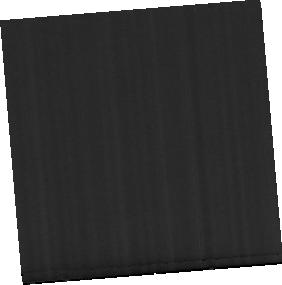
Target: NGC-3190-MRS
Instrument: MIRI
Filter: F560W
Exposure: 17 min
Observation ID: jw04972-o009_t003_miri_f560w-sub256

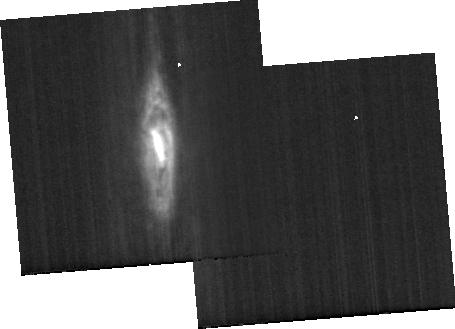
Target: NGC-3190-BACKGROUND
Instrument: MIRI
Filter: F1130W
Exposure: 8 min
Observation ID: jw04972-o010_t006_miri_f1130w-sub256

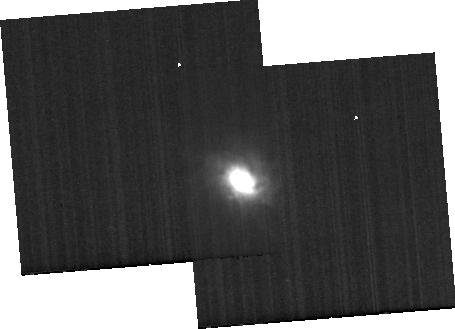
Target: NGC-1266-BACKGROUND
Instrument: MIRI
Filter: F1130W
Exposure: 8 min
Observation ID: jw04972-o006_t005_miri_f1130w-sub256

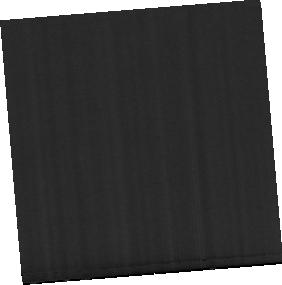
Target: NGC-1097-MRS
Instrument: MIRI
Filter: F770W
Exposure: 13 min
Observation ID: jw04972-o001_t001_miri_f770w-sub256

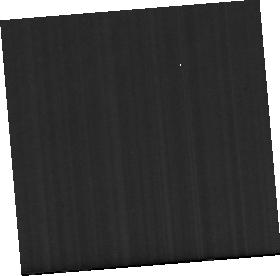
Target: NGC-1266-MRS
Instrument: MIRI
Filter: F1130W
Exposure: 17 min
Observation ID: jw04972-o005_t002_miri_f1130w-sub256

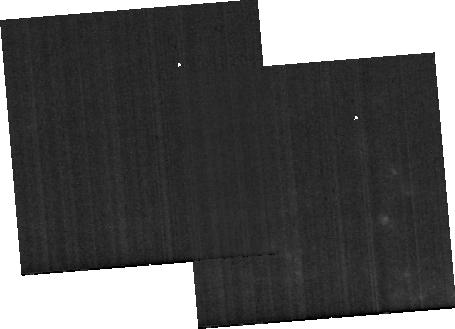
Target: NGC-1097-BACKGROUND
Instrument: MIRI
Filter: F1130W
Exposure: 6 min
Observation ID: jw04972-o002_t004_miri_f1130w-sub256

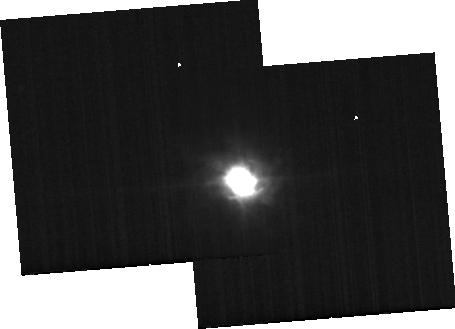
Target: NGC-1266-BACKGROUND
Instrument: MIRI
Filter: F770W
Exposure: 8 min
Observation ID: jw04972-o006_t005_miri_f770w-sub256

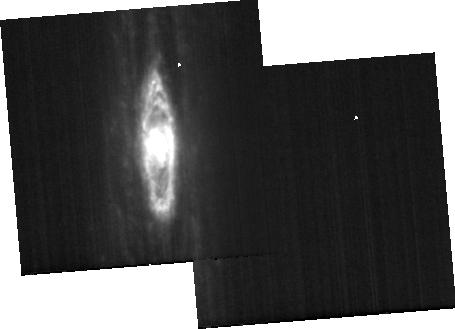
Target: NGC-3190-BACKGROUND
Instrument: MIRI
Filter: F770W
Exposure: 8 min
Observation ID: jw04972-o010_t006_miri_f770w-sub256

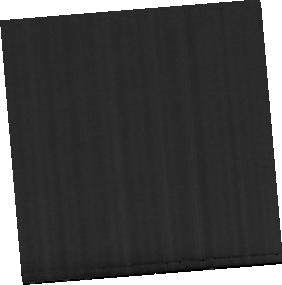
Target: NGC-1266-MRS
Instrument: MIRI
Filter: F560W
Exposure: 17 min
Observation ID: jw04972-o005_t002_miri_f560w-sub256

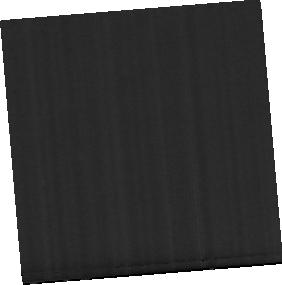
Target: NGC-1097-MRS
Instrument: MIRI
Filter: F560W
Exposure: 13 min
Observation ID: jw04972-o001_t001_miri_f560w-sub256

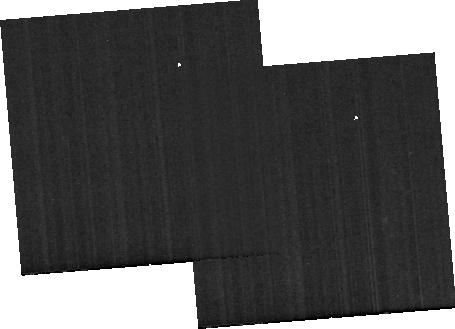
Target: NGC-1097-BACKGROUND
Instrument: MIRI
Filter: F560W
Exposure: 6 min
Observation ID: jw04972-o002_t004_miri_f560w-sub256

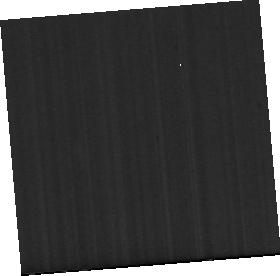
Target: NGC-1097-MRS
Instrument: MIRI
Filter: F1130W
Exposure: 13 min
Observation ID: jw04972-o001_t001_miri_f1130w-sub256

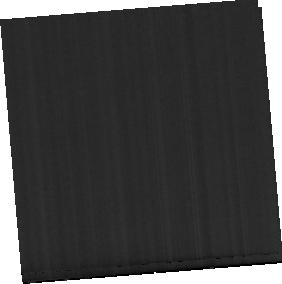
Target: NGC-3190-MRS
Instrument: MIRI
Filter: F770W
Exposure: 17 min
Observation ID: jw04972-o009_t003_miri_f770w-sub256

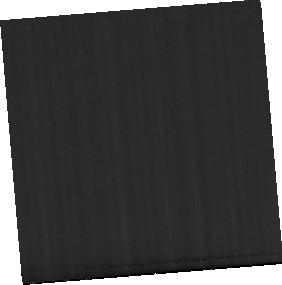
Target: NGC-1266-MRS
Instrument: MIRI
Filter: F770W
Exposure: 17 min
Observation ID: jw04972-o005_t002_miri_f770w-sub256

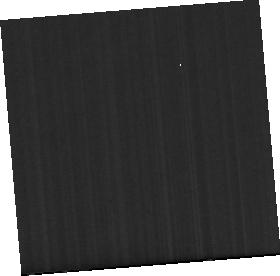
Target: NGC-3190-MRS
Instrument: MIRI
Filter: F1130W
Exposure: 17 min
Observation ID: jw04972-o009_t003_miri_f1130w-sub256

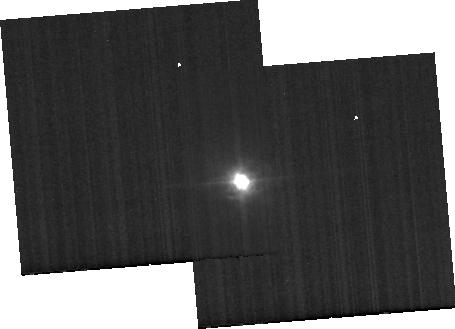
Target: NGC-1266-BACKGROUND
Instrument: MIRI
Filter: F560W
Exposure: 8 min
Observation ID: jw04972-o006_t005_miri_f560w-sub256

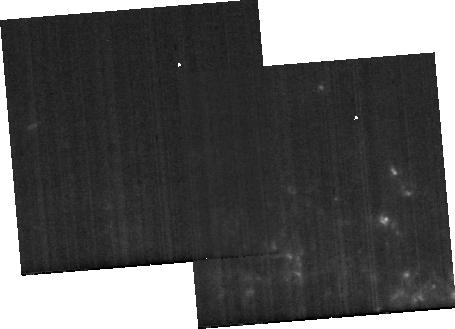
Target: NGC-1097-BACKGROUND
Instrument: MIRI
Filter: F770W
Exposure: 6 min
Observation ID: jw04972-o002_t004_miri_f770w-sub256

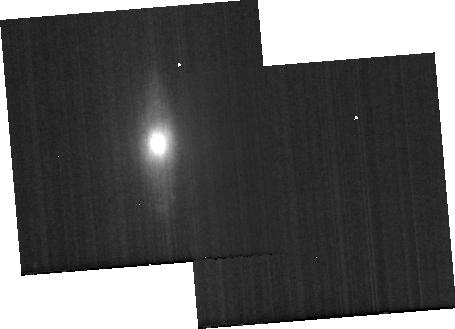
Target: NGC-3190-BACKGROUND
Instrument: MIRI
Filter: F560W
Exposure: 8 min
Observation ID: jw04972-o010_t006_miri_f560w-sub256

Hunting the Kinetic Mode Feedback of AGNs via PAH Features (PI: Zhang, Lulu)

The "kinetic mode" feedback given its significance has been widely embraced in recent cosmological simulations of galaxy evolution. Inspired by some studies of Polycyclic Aromatic Hydrocarbons (PAHs) for different types of AGNs, we propose to explore and then utilize the capability of PAH features in diagnosing jet/shock processes that are highly correlated with the kinetic mode feedback. This goal will be achieved through empirical calibrations between PAH features and other infrared diagnostics, along with PAH emission and shcok models for explanations. PAH features are widely distributed from ~3 to 20 micron and the kinetic mode feedback is more prevalent in low lumnosity AGNs (LLAGNs), especially in the low-ionization nuclear emission-line regions (LINERs). Therefore, we propose to obtain the NIRSpec/IFU and MIRI/MRS 2.9-28.5 micron spectroscopy for the central ~300-600 pc regions, where AGN activities are dominant, of 3 well studied nearby LINERs. We will constrain the spatial distributions of intrinsic and relative strengths of different PAH features in these LINERs. The distributions of infrared ionic emission lines and particularly H2 emission lines are also valuable. These lines provide a necessary probe of the underlying physical conditions to explain the PAH characteristics and associate the PAH characteristics with jet/shock processes. Secondly, through comparison with the archived JWST Cycle 1 and 2 spectroscopy of luminous nearby Seyfert galaxies, we will quantify the differences in PAH characteristics in regions dominated by a kinetic feedback versus the “quasar mode” feedback. The latter is more prevalent in luminous, highly accreting Seyfert galaxies.